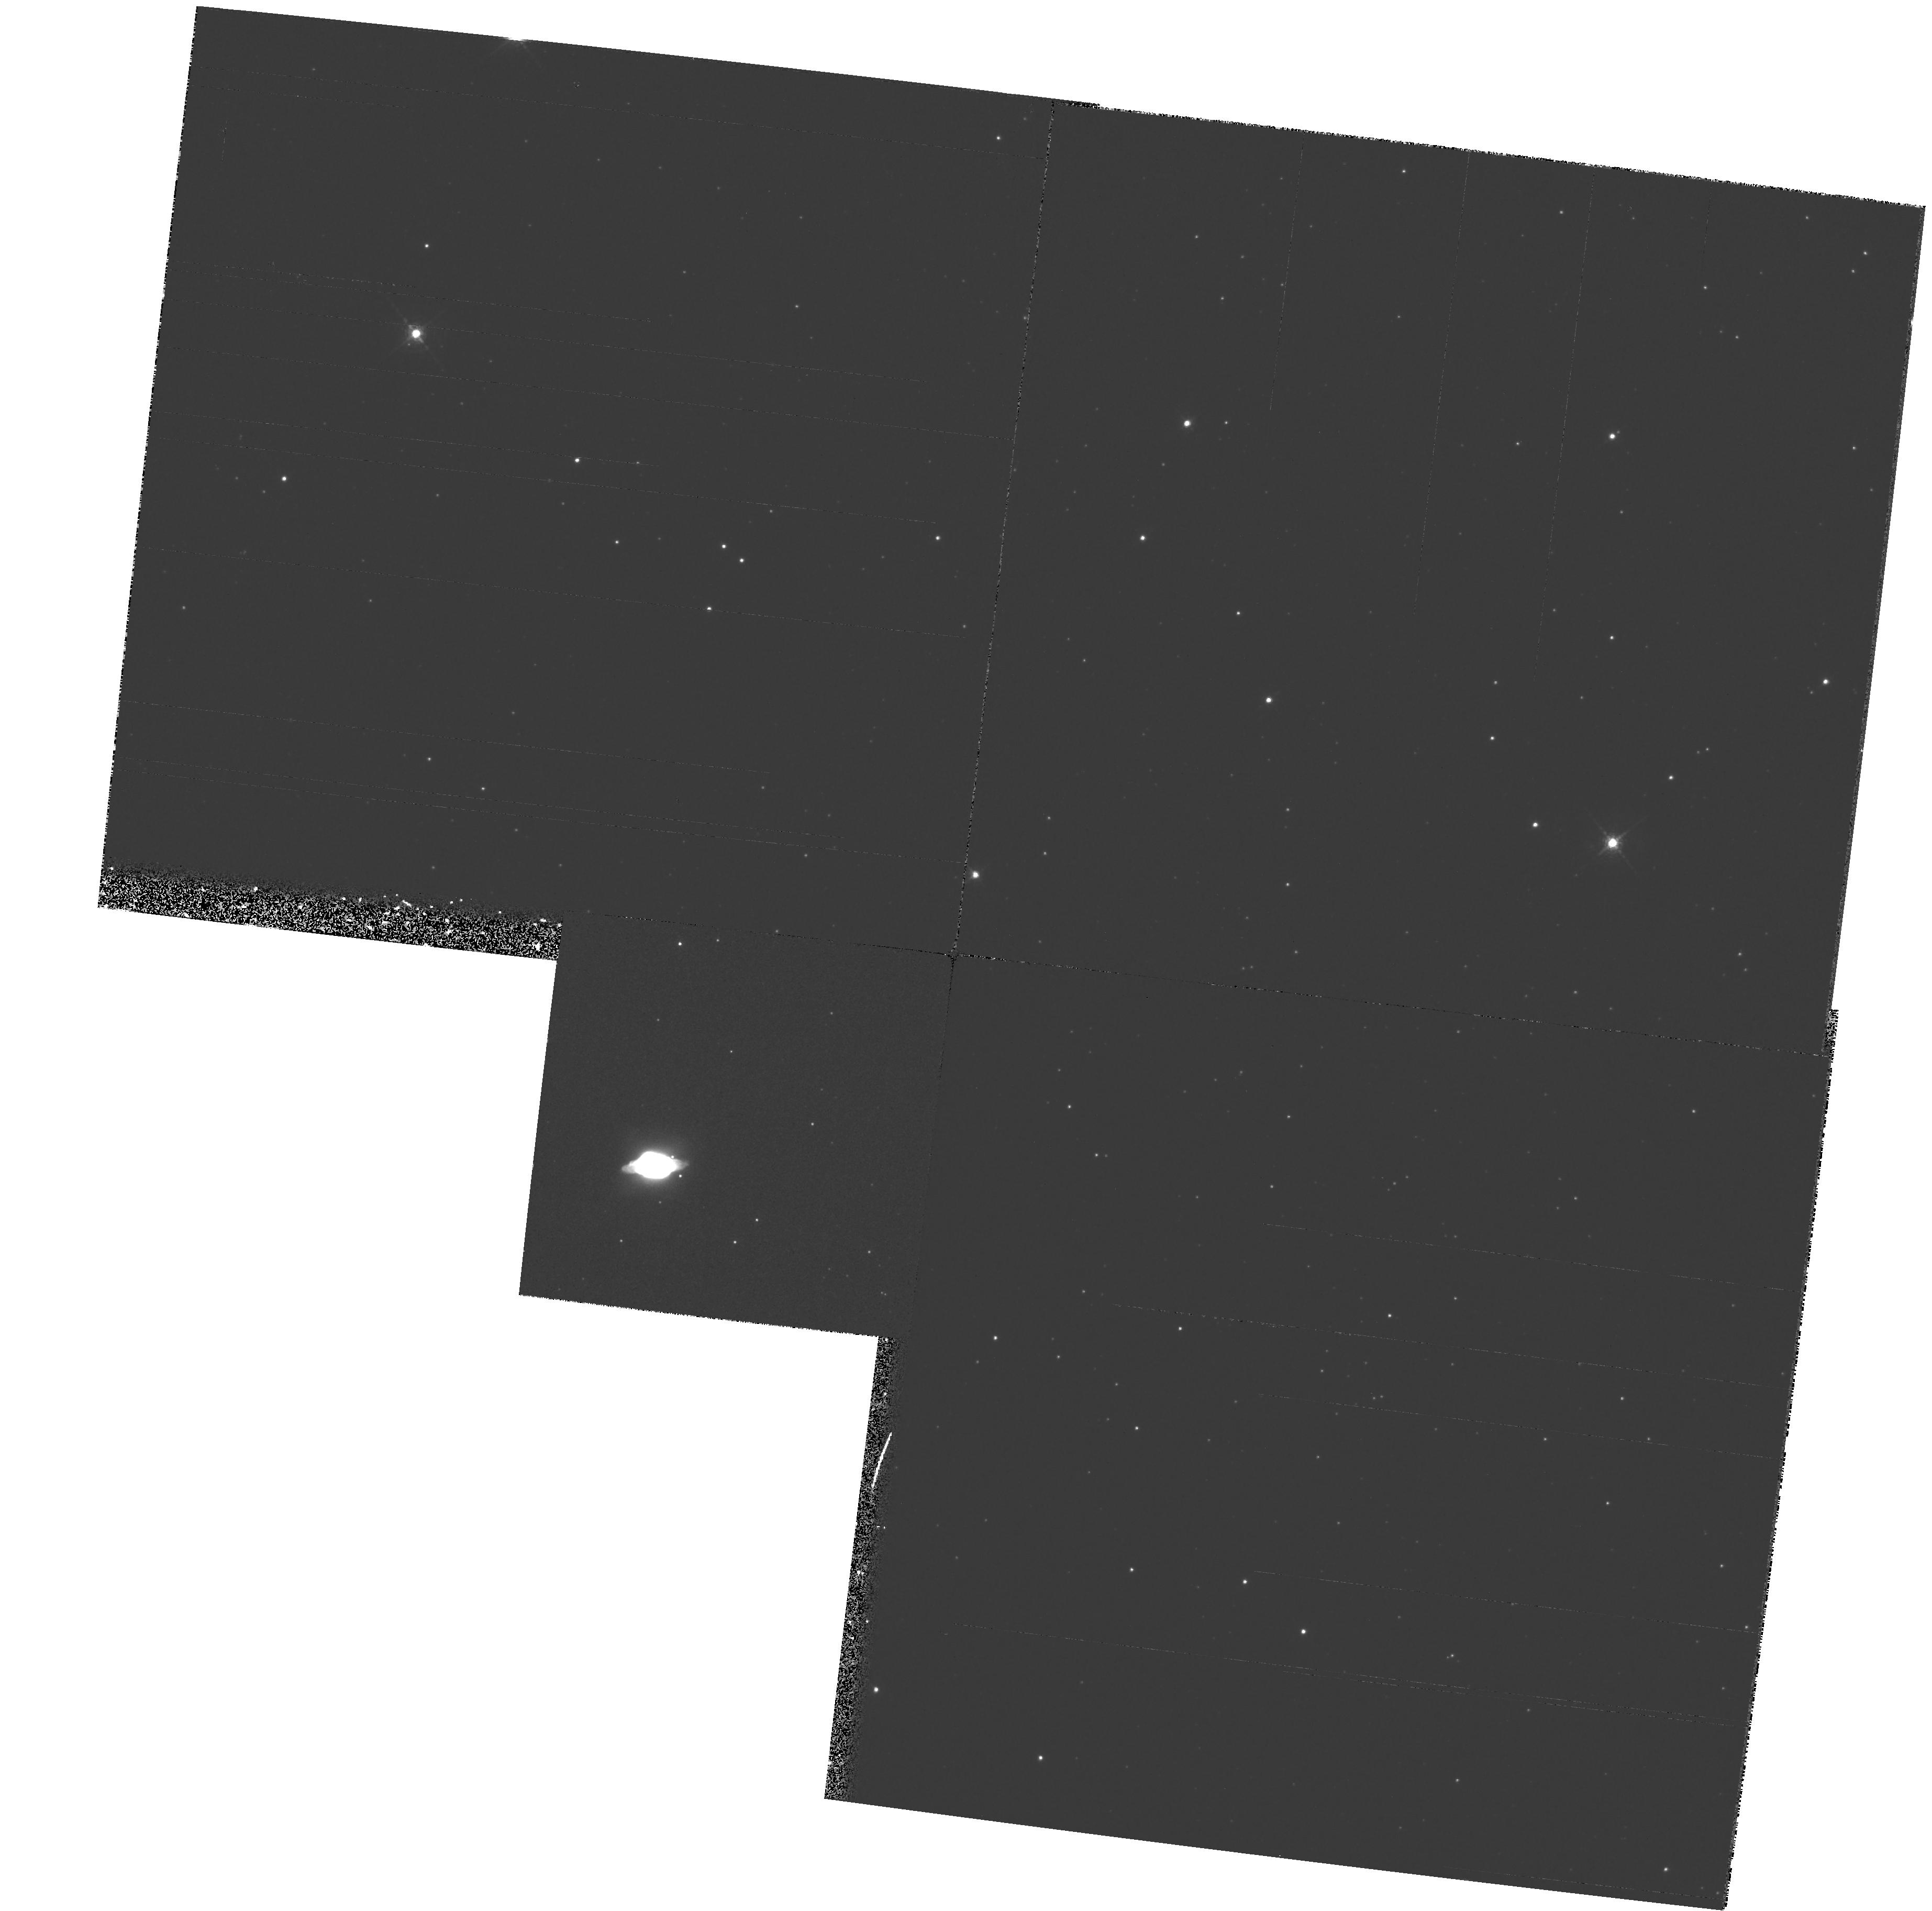
Target: PK321+02D1. Instrument: WFPC2/PC. Filter: F656N. Exposure: 34 min. Observation ID: hst_6353_29_wfpc2_pc_f656n_u35t29

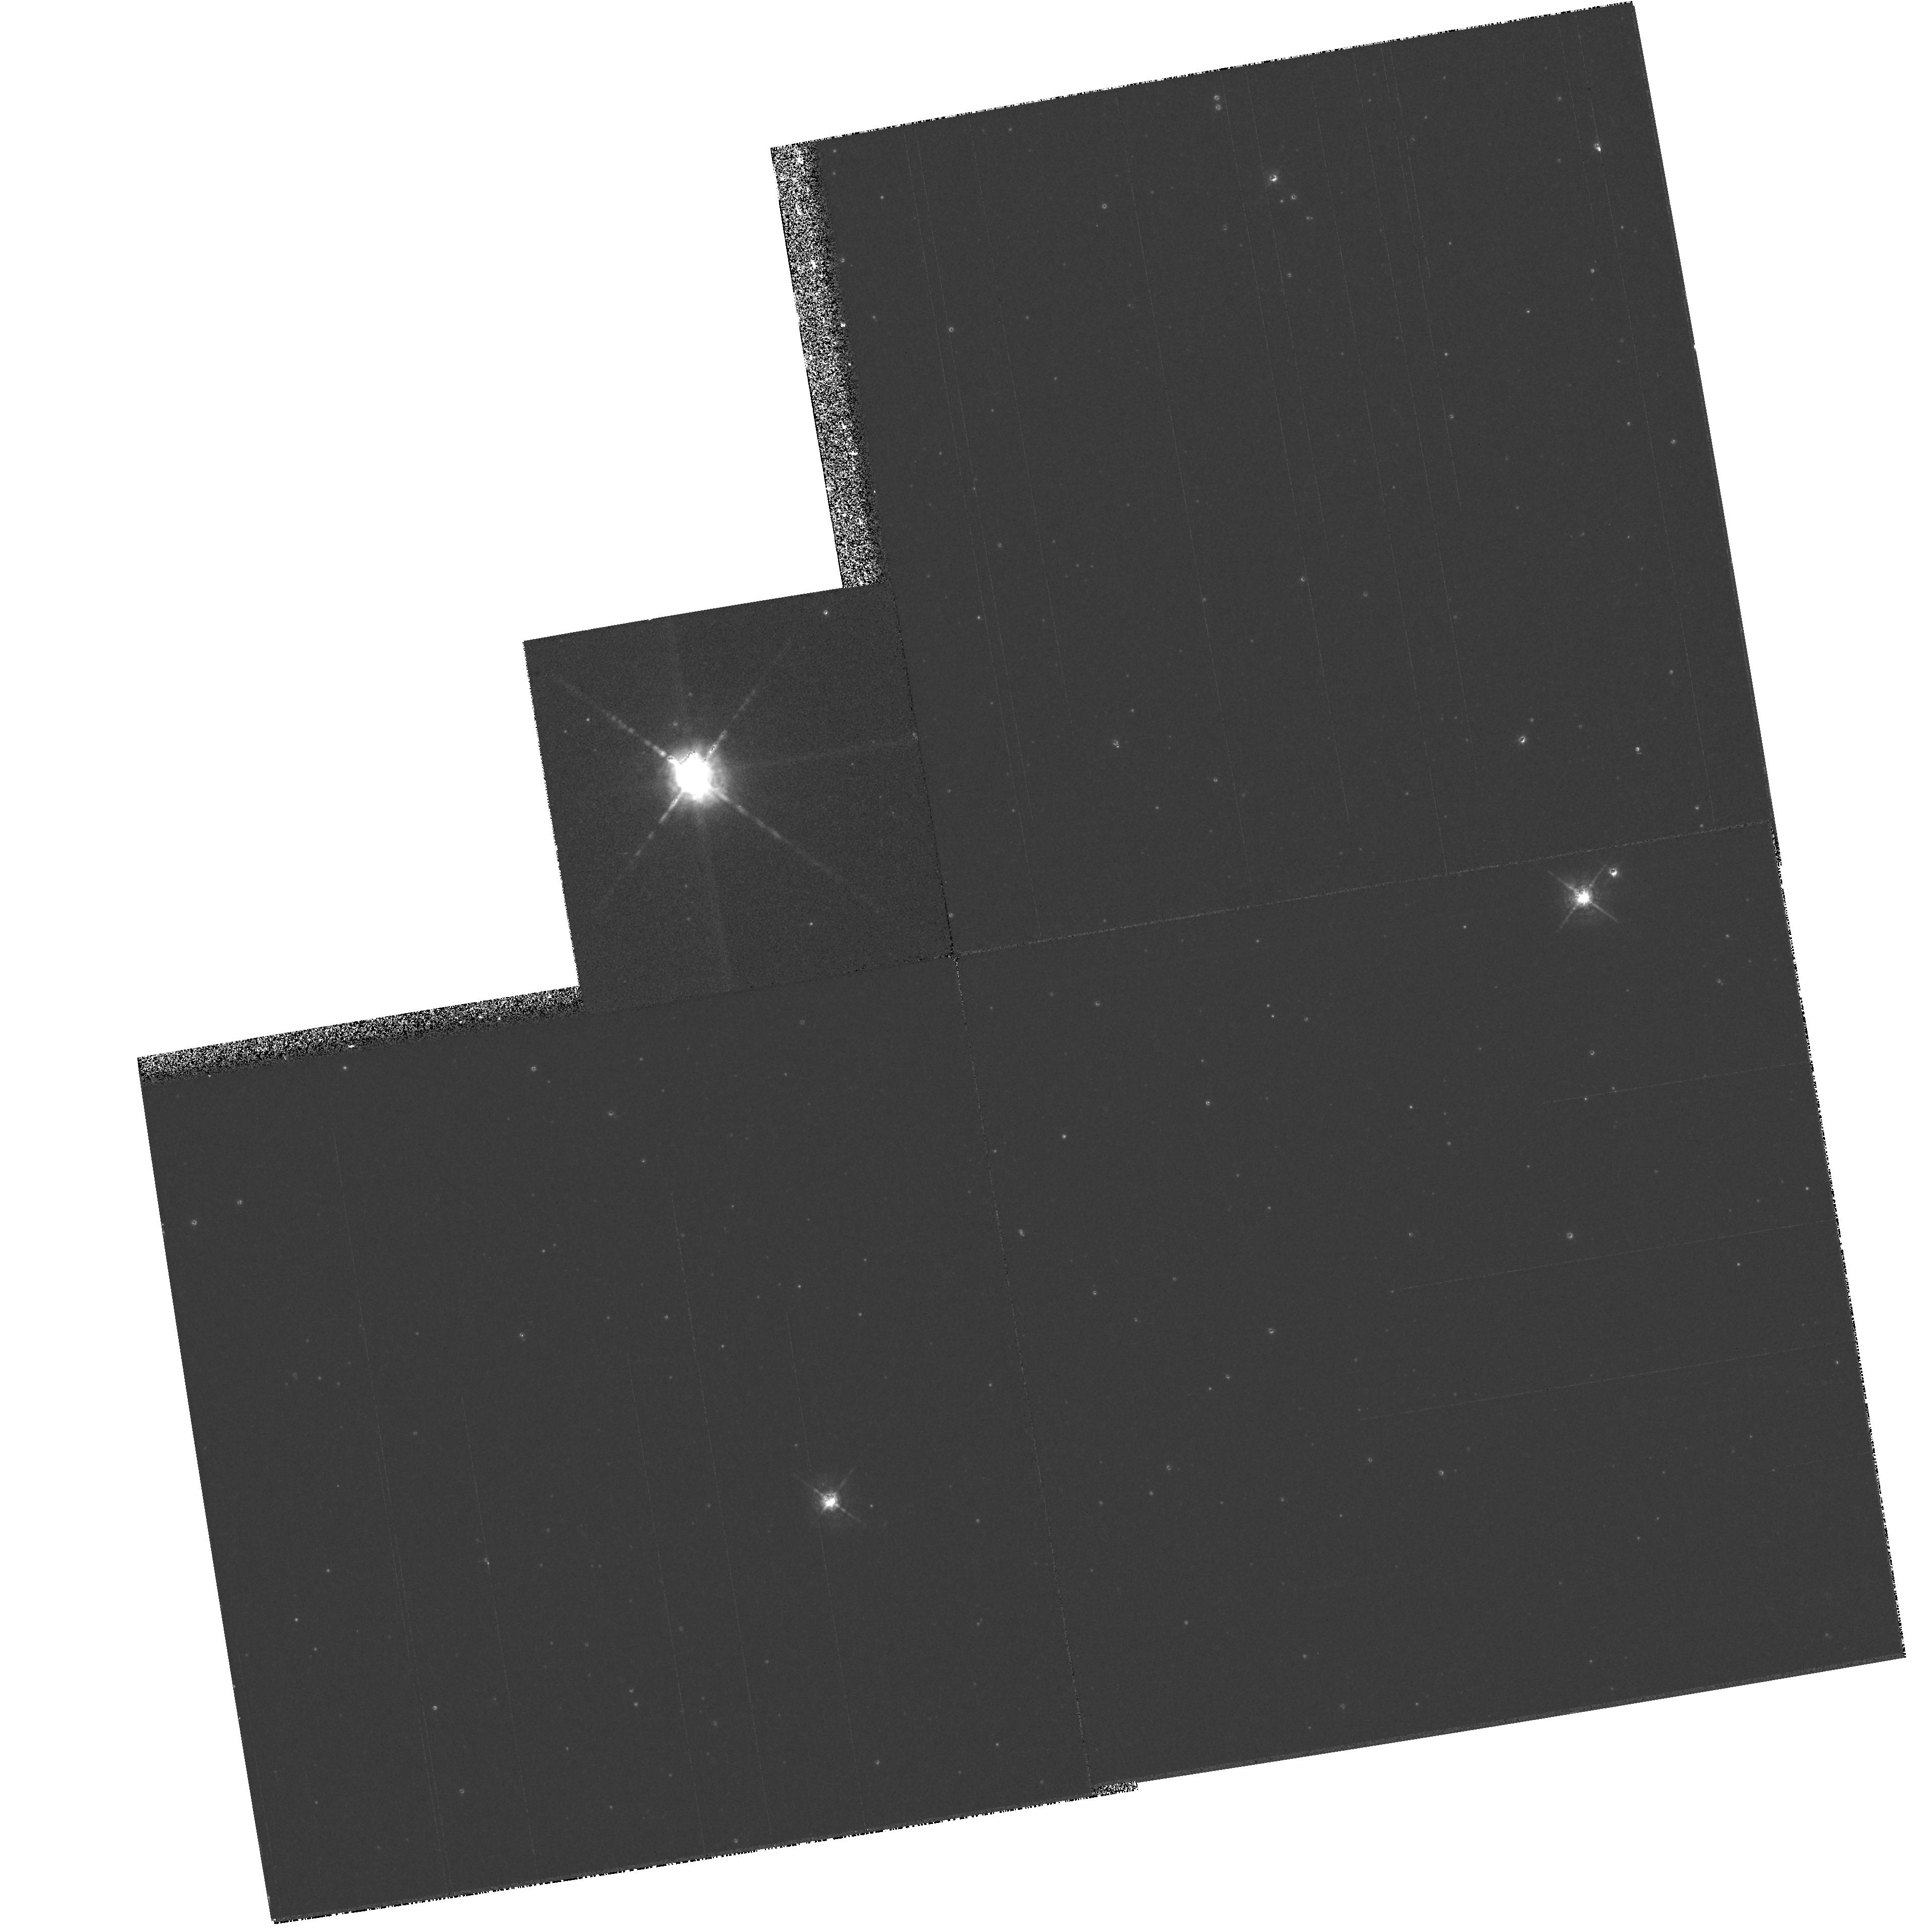
Target: PK045-02D1. Instrument: WFPC2/PC. Filter: F656N. Exposure: 32 min. Observation ID: hst_6353_30_wfpc2_pc_f656n_u35t30

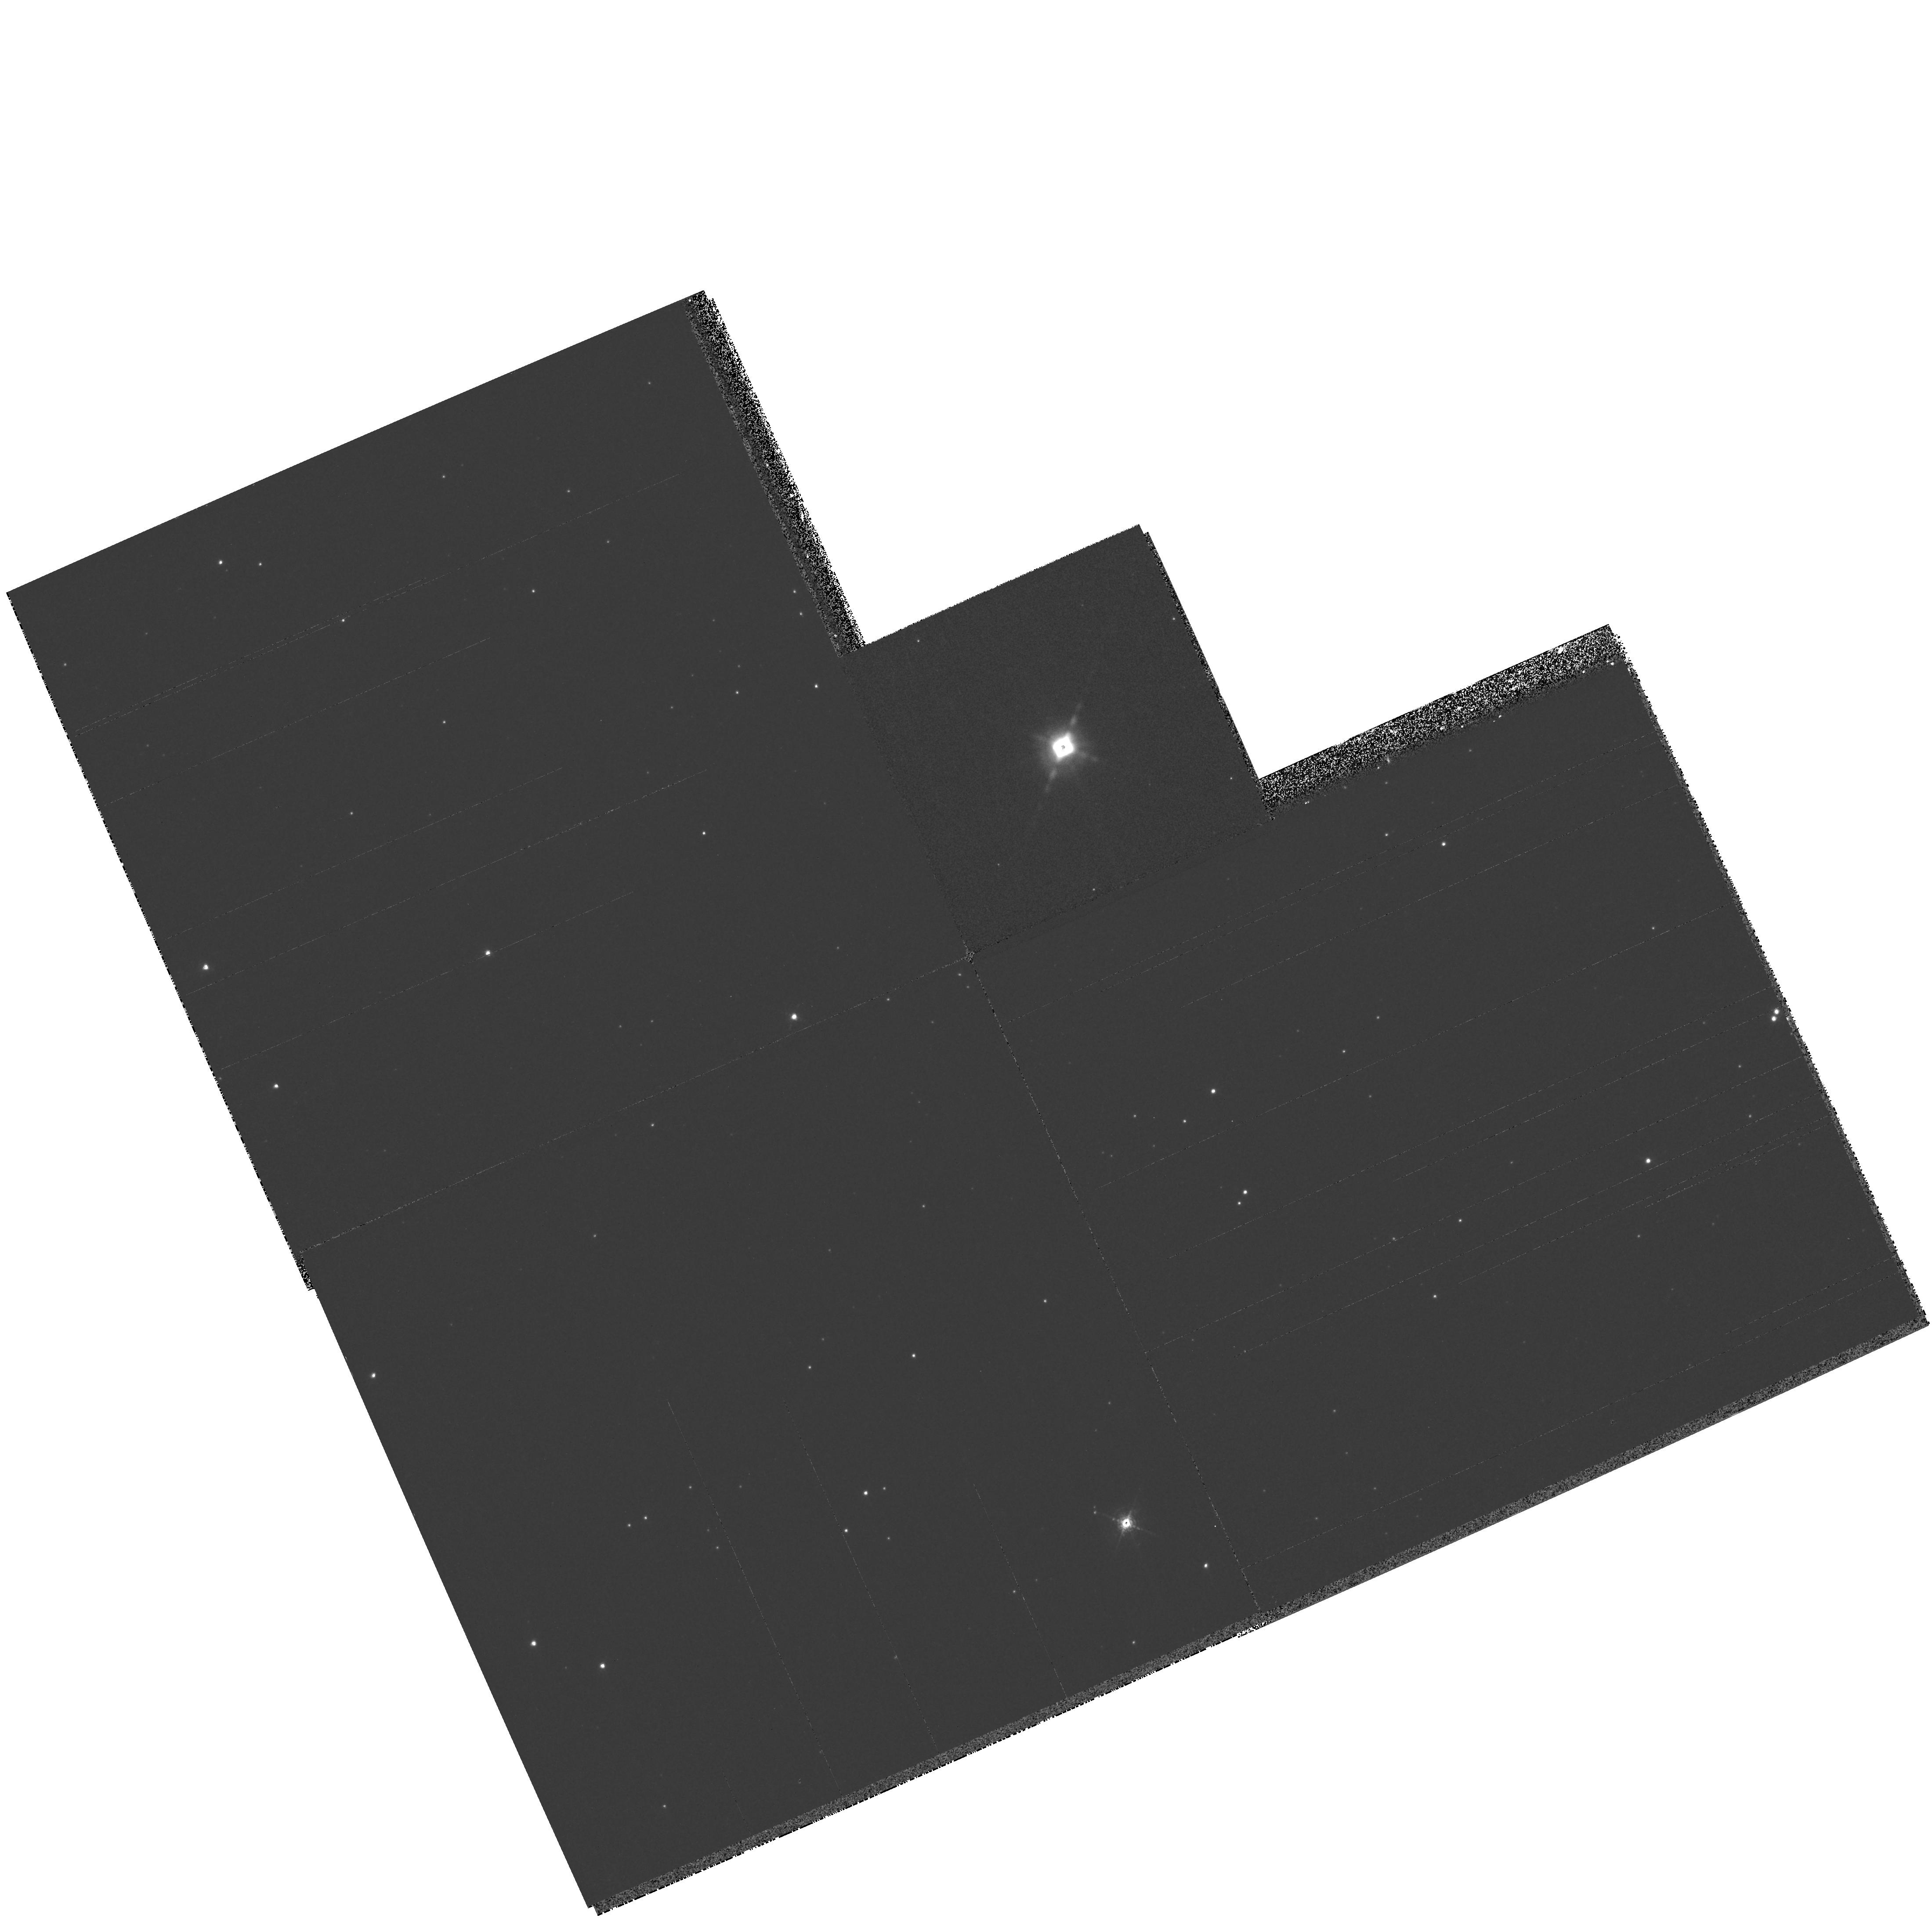
Target: PK296-06D1. Instrument: WFPC2/PC. Filter: F656N. Exposure: 21 min. Observation ID: hst_6353_26_wfpc2_pc_f656n_u35t26

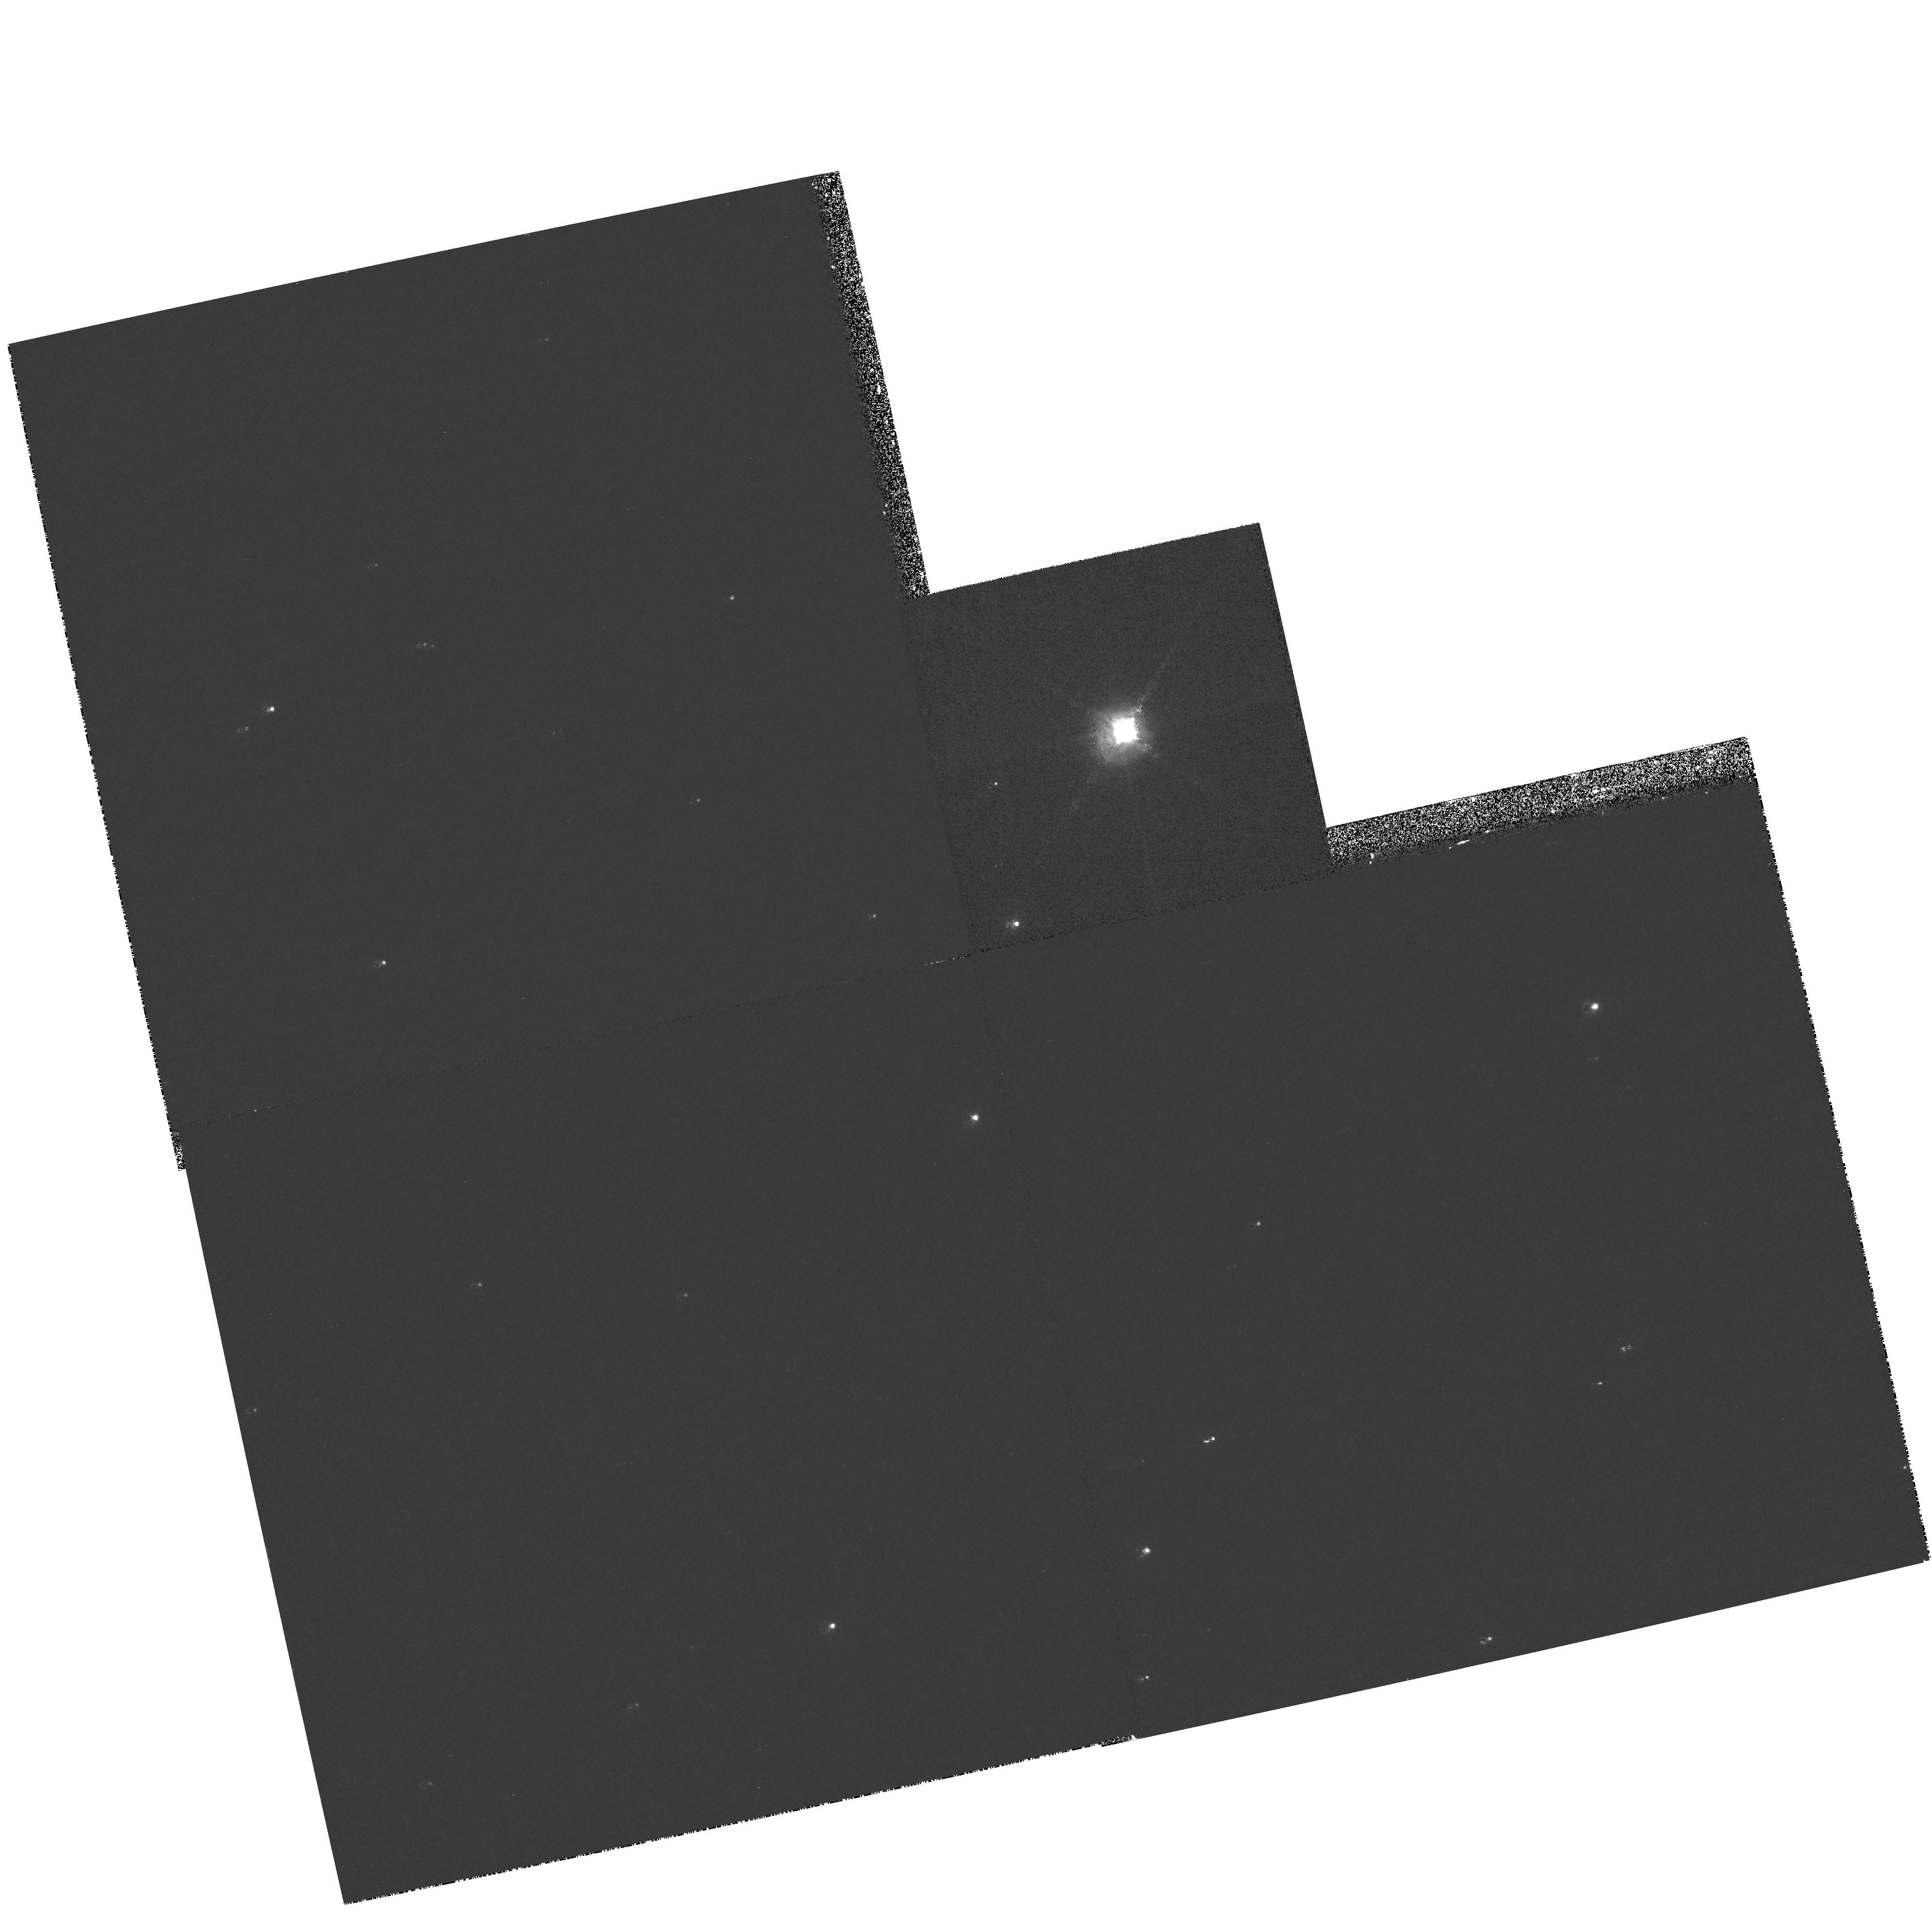
Target: PK082+11D1. Instrument: WFPC2/PC. Filter: F656N. Exposure: 21 min. Observation ID: hst_6353_10_wfpc2_pc_f656n_u35t10

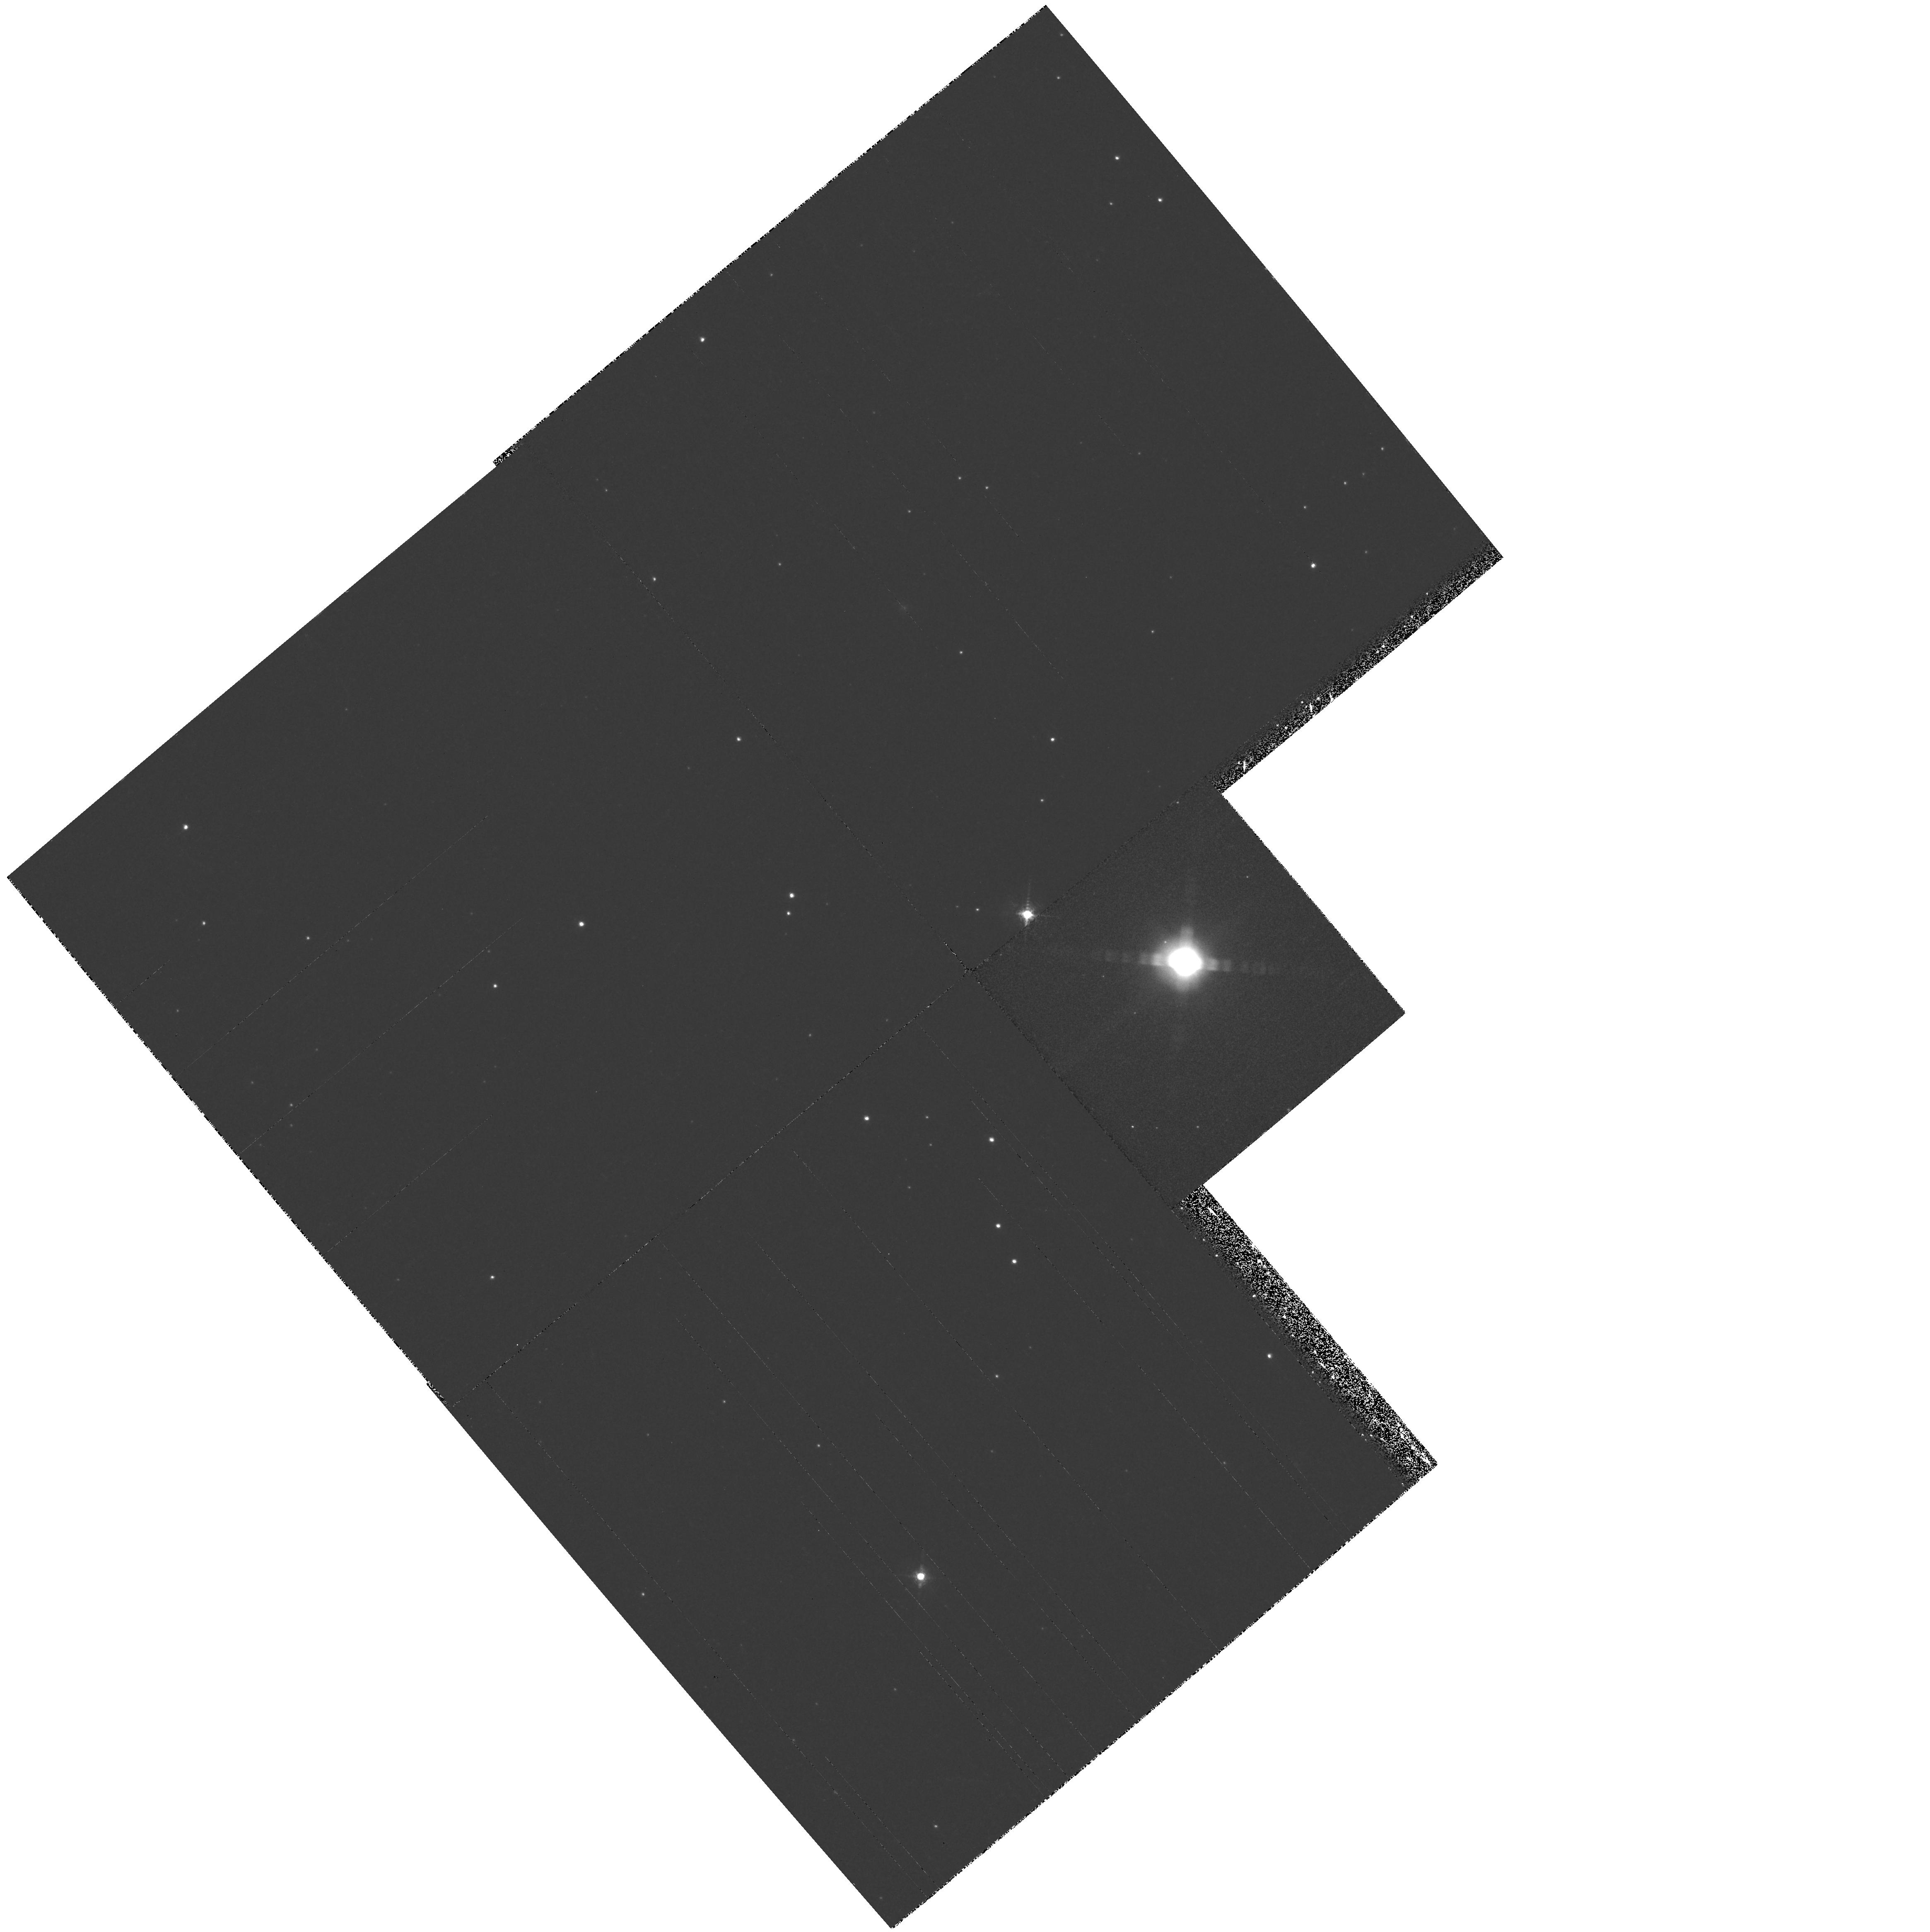
Target: PK325-12D1. Instrument: WFPC2/PC. Filter: F656N. Exposure: 21 min. Observation ID: hst_6353_06_wfpc2_pc_f656n_u35t06

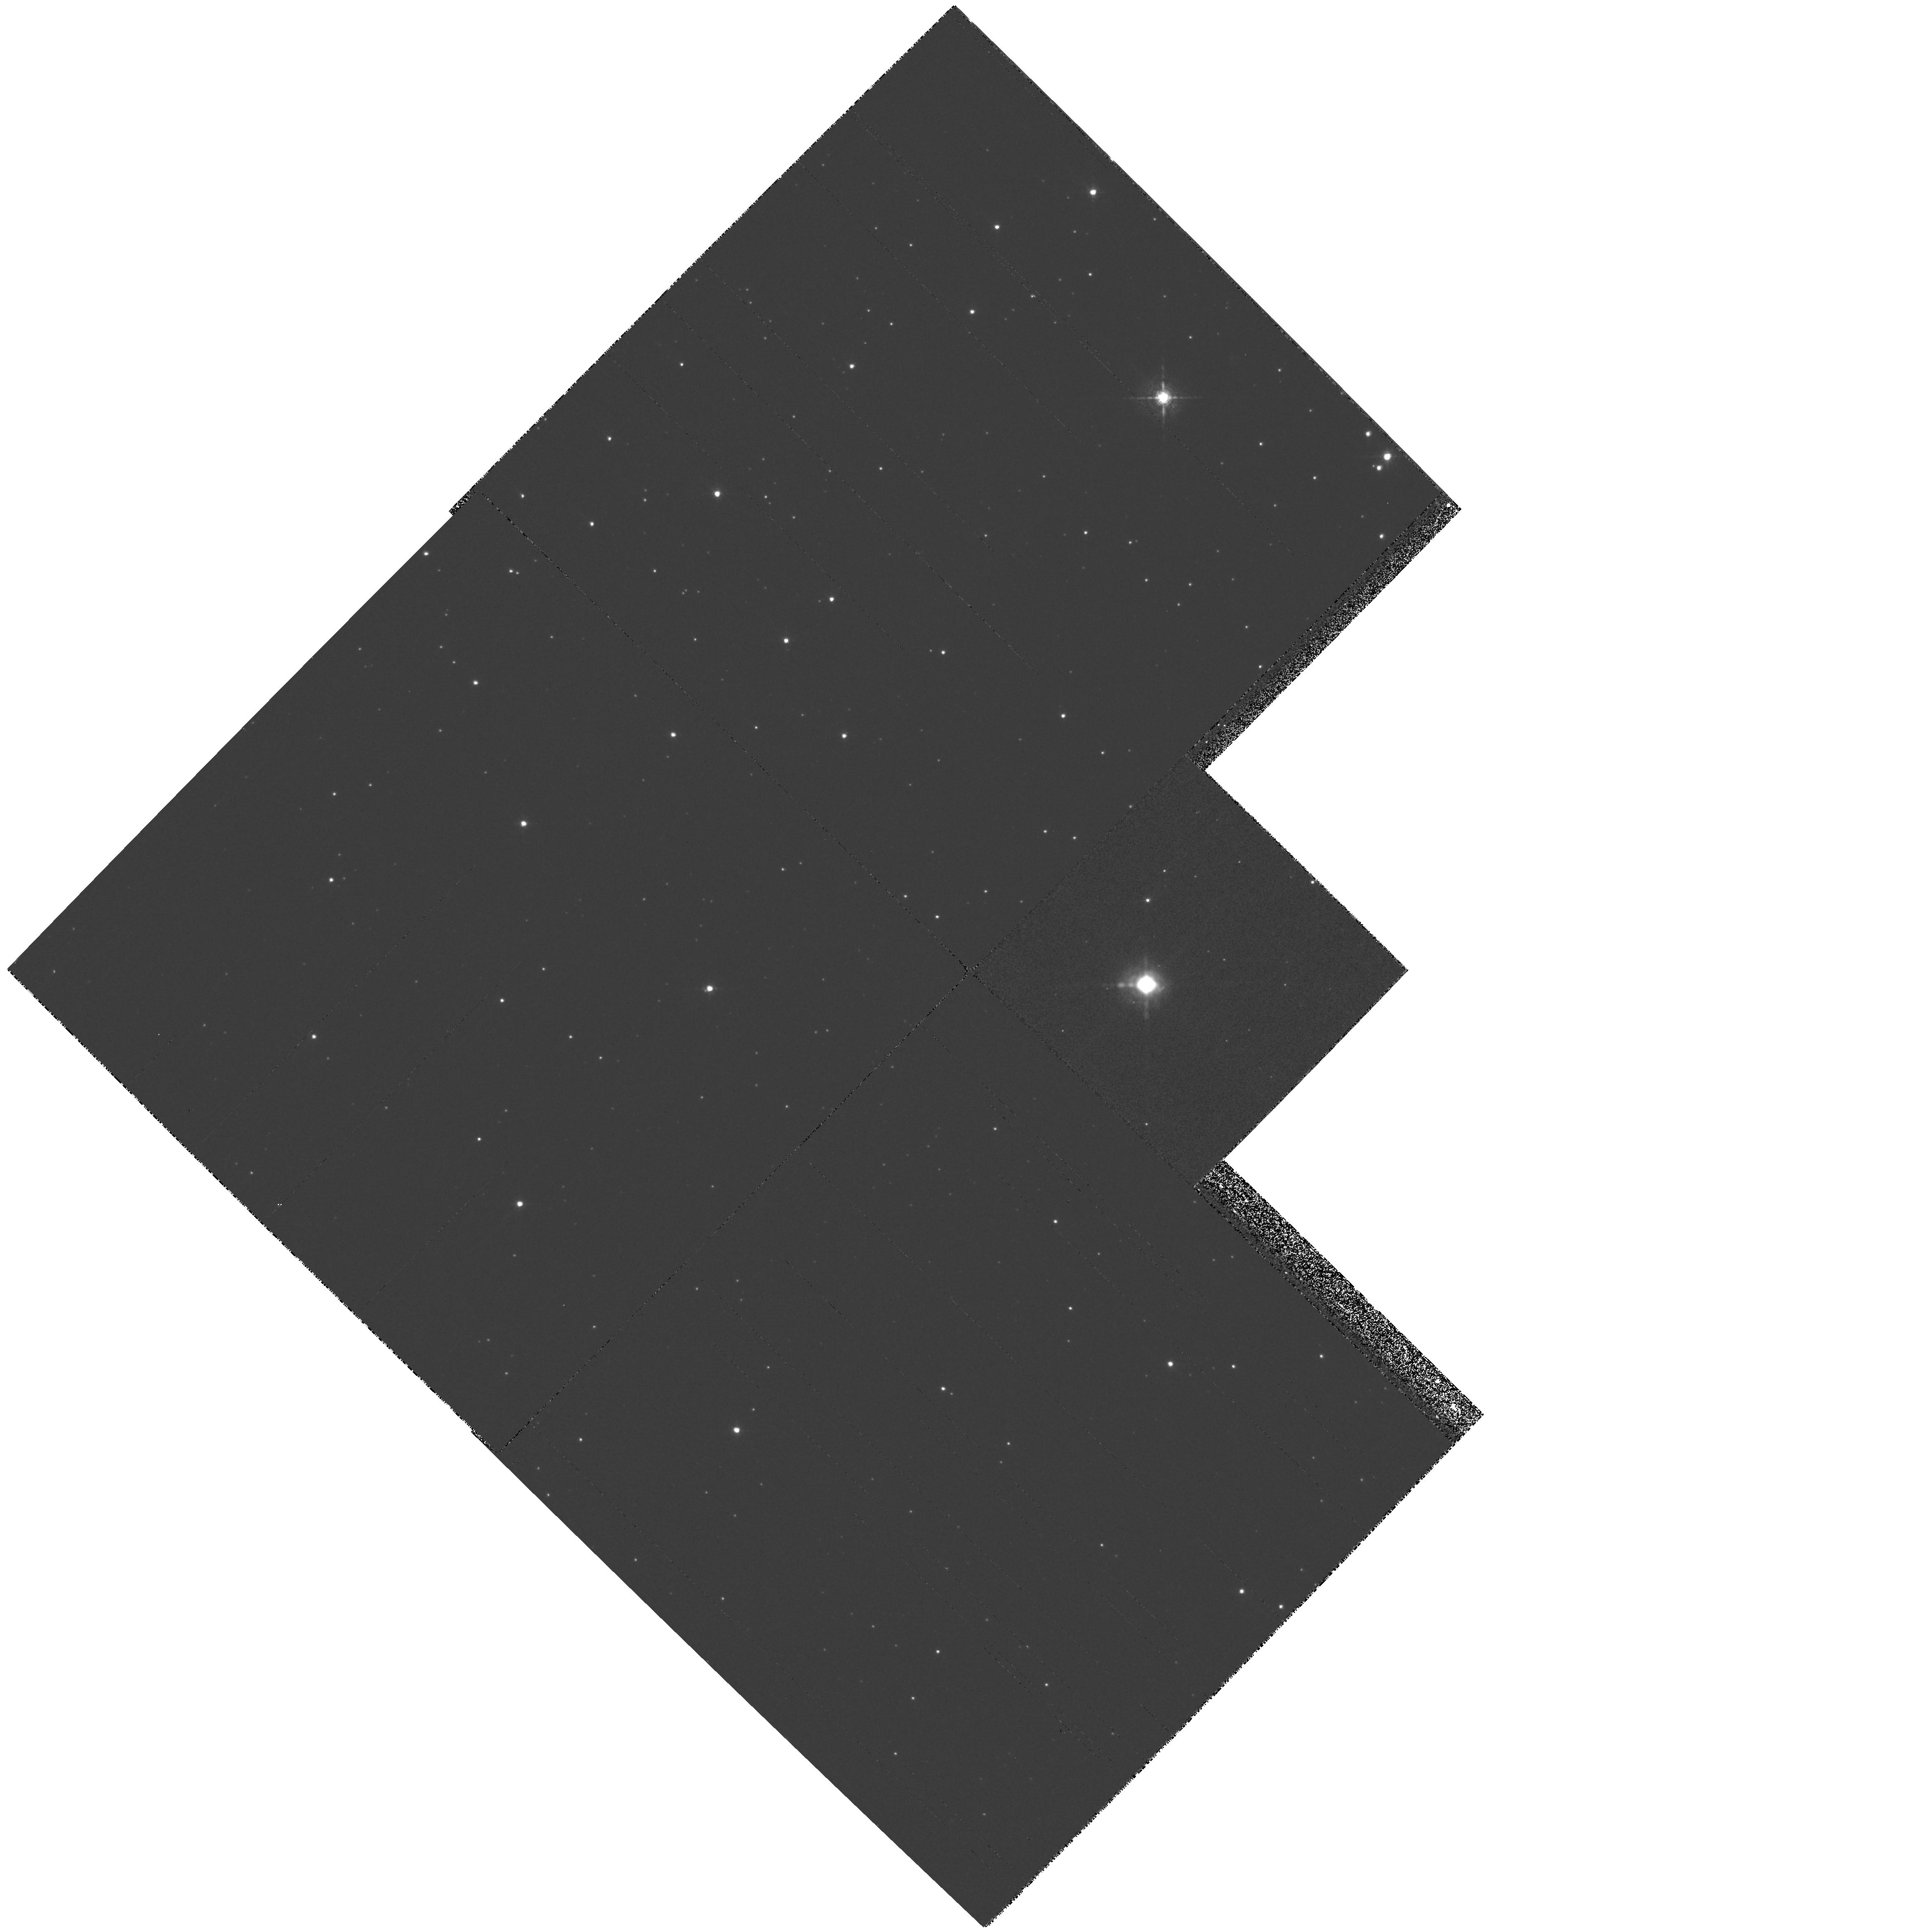
Target: PK326-06D1. Instrument: WFPC2/PC. Filter: F656N. Exposure: 21 min. Observation ID: hst_6353_27_wfpc2_pc_f656n_u35t27

A SNAPshot Emission-line Imaging Survey of Very Low Excitation Planetary Nebulae (PI: Sahai, Raghvendra)

We propose a "snapshot" emission-line imaging survey of a set of 30 very young planetary nebulae (PNe) selected on the basis of their very low excitation (VLE) characteristics, as evidenced by their very low O IIILambda5007, 4959 to H Alpha line flux ratios. These data will provide a unique, comprehensive dataset of images to address the issue of how AGB stars evolve into PNe. Planetary nebulae show a dazzling variety of structures not apparent in the circumstellar envelopes of the AGB stars from which they evolve. It is believed that the physical phenomena which shape the PNe occur early in thee formation history, involving the hydrodynamic interaction of one or more fast winds with the slower AGB mass-outflow. However, since the youngest PNe, which retain the clearest visible signatures of these phenomena, are very compact (<5''), ground-based observations provide very limited information on these objects. The WFPC2 on HST provides the necessary angular resolution to resolve the structure of these compact PNe, and thus probe the mass-loss events which precede and lead upto their formation. From our "snapshot" survey images, we will determine the angular sizes of the VLE PNe, which together with distances and expansion velocities, will allow detailed tests of stellar evolutionary models. Classification of the morphological structures observed in this sample of very young PNe, and statistical comparisons with more evolved PNe populations, will set new constraints on hydrodynamical models of nebular evolution.